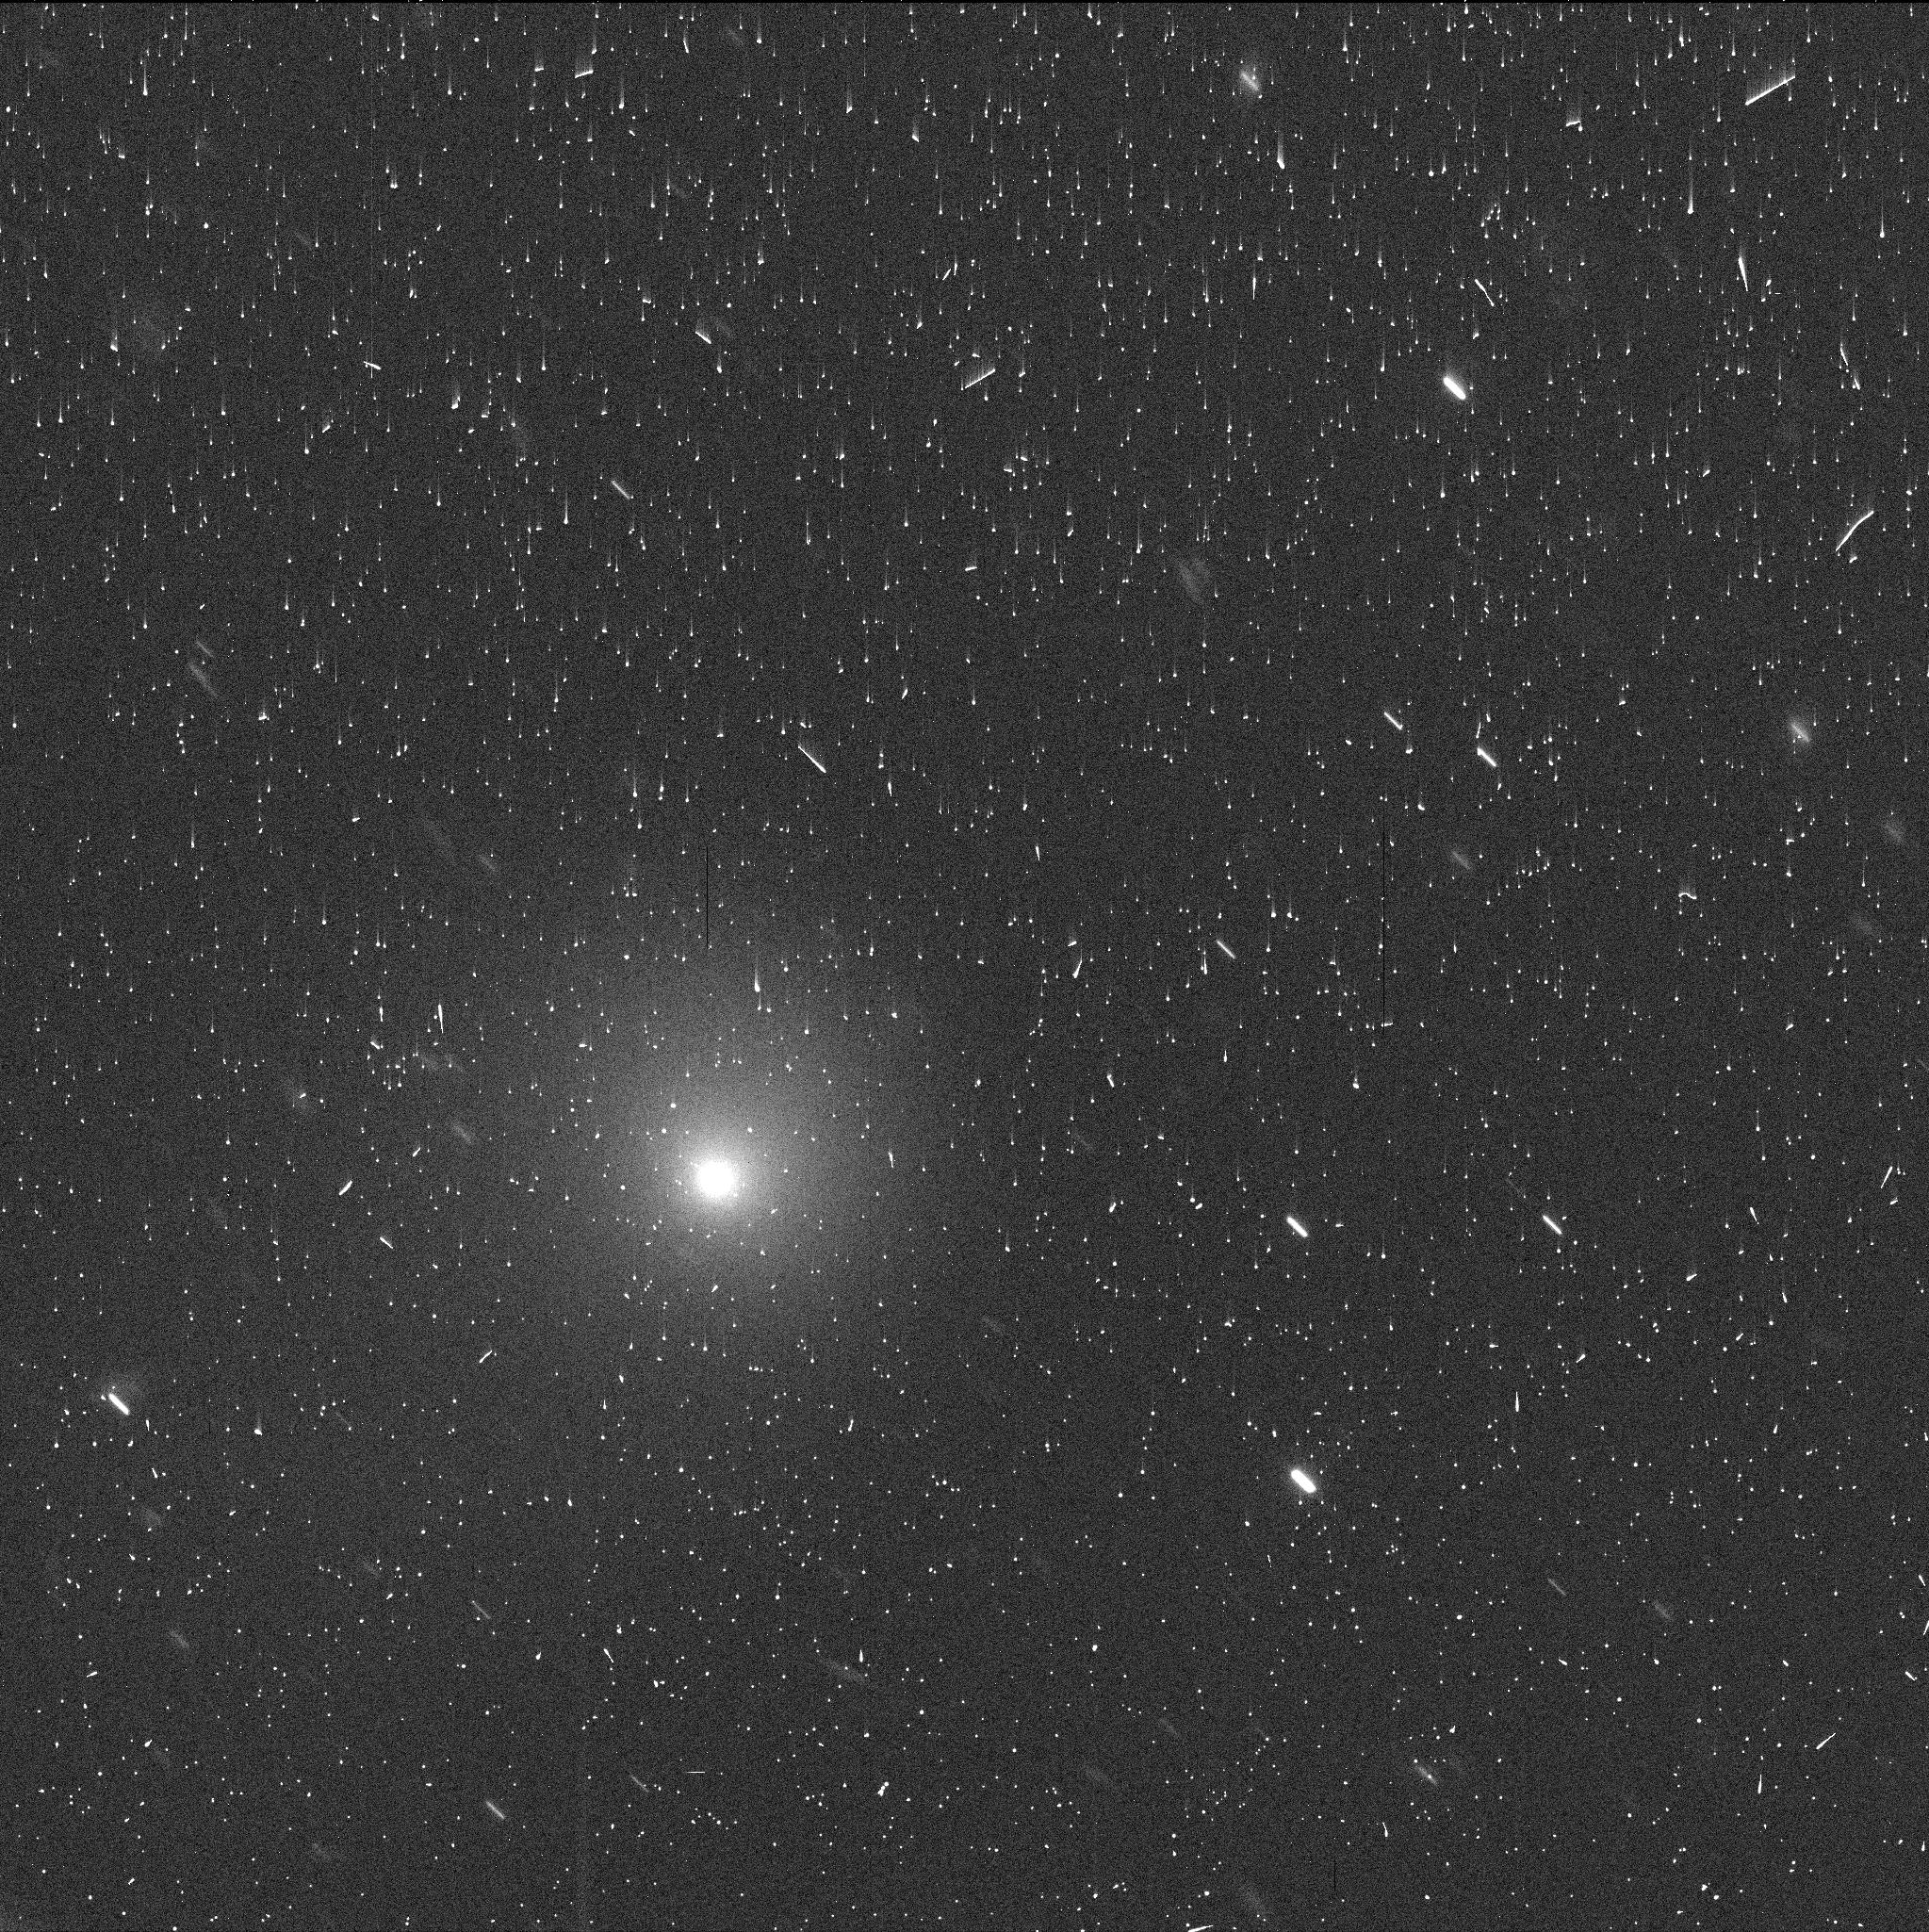
Target: C2017K2-V2
Instrument: WFC3/UVIS
Filter: F350LP
Exposure: 4 min
Observation ID: ie0002irq

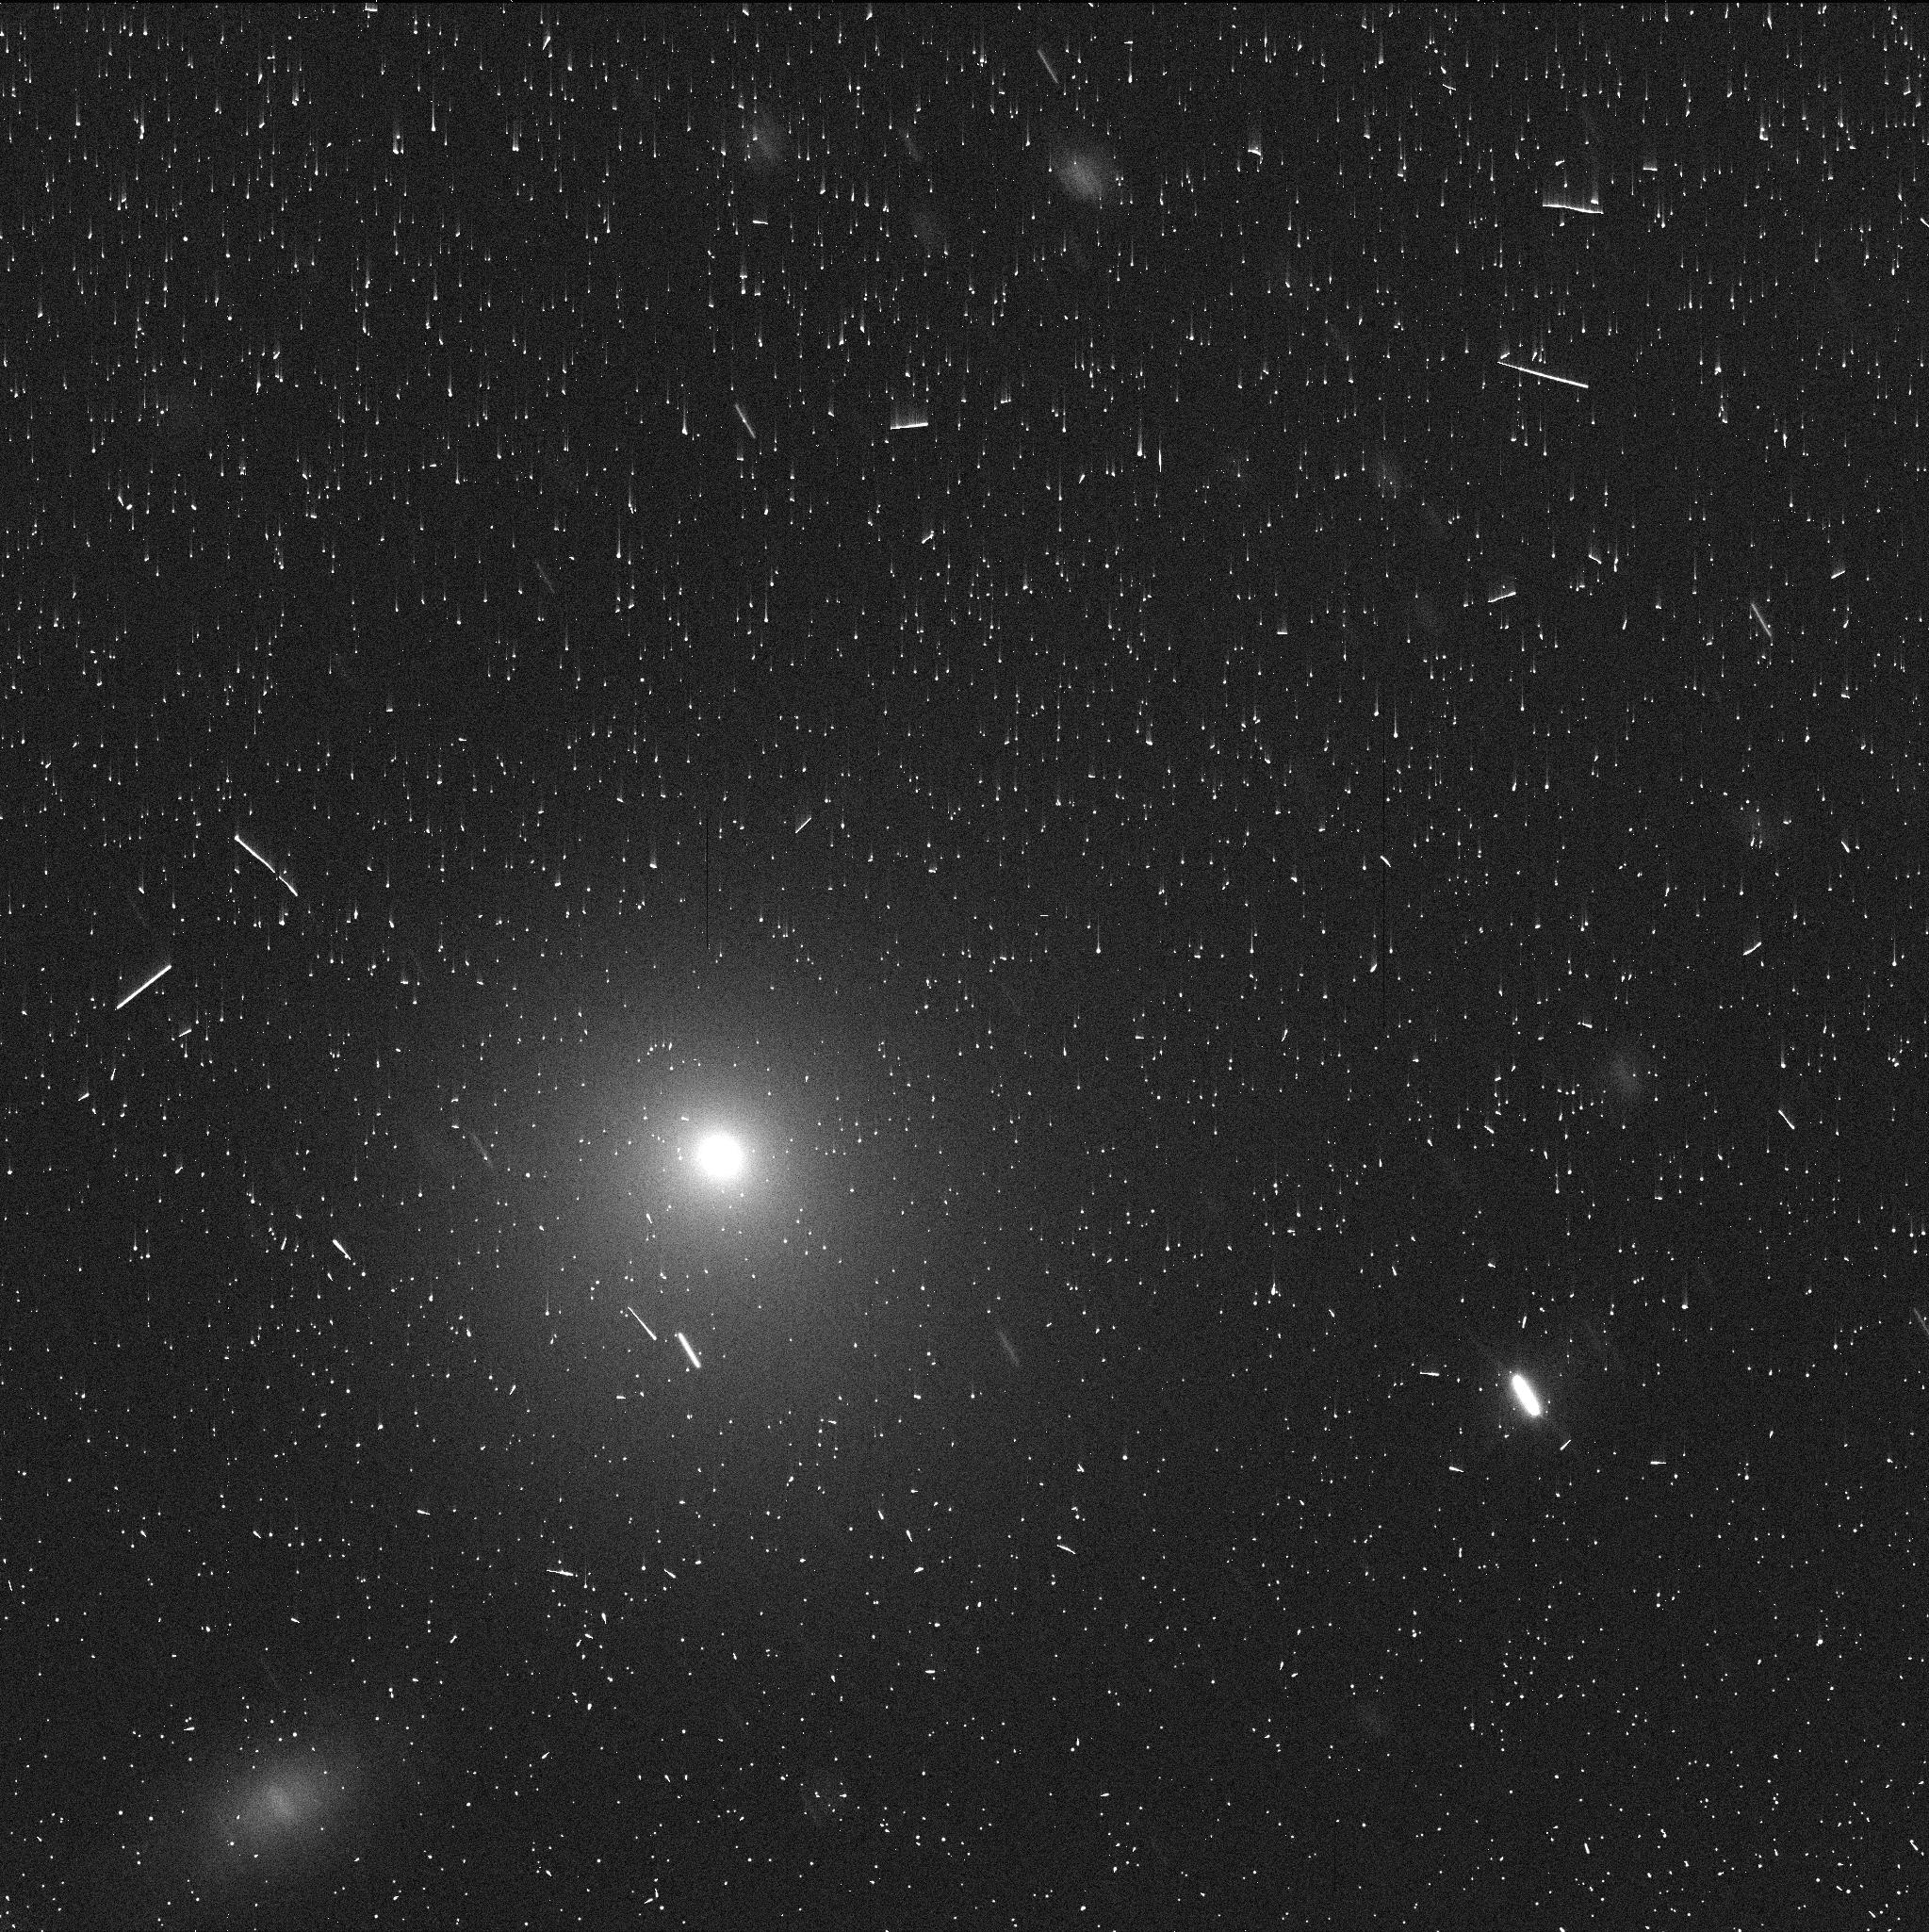
Target: C2017K2-V4
Instrument: WFC3/UVIS
Filter: F350LP
Exposure: 4 min
Observation ID: ie0004x3q

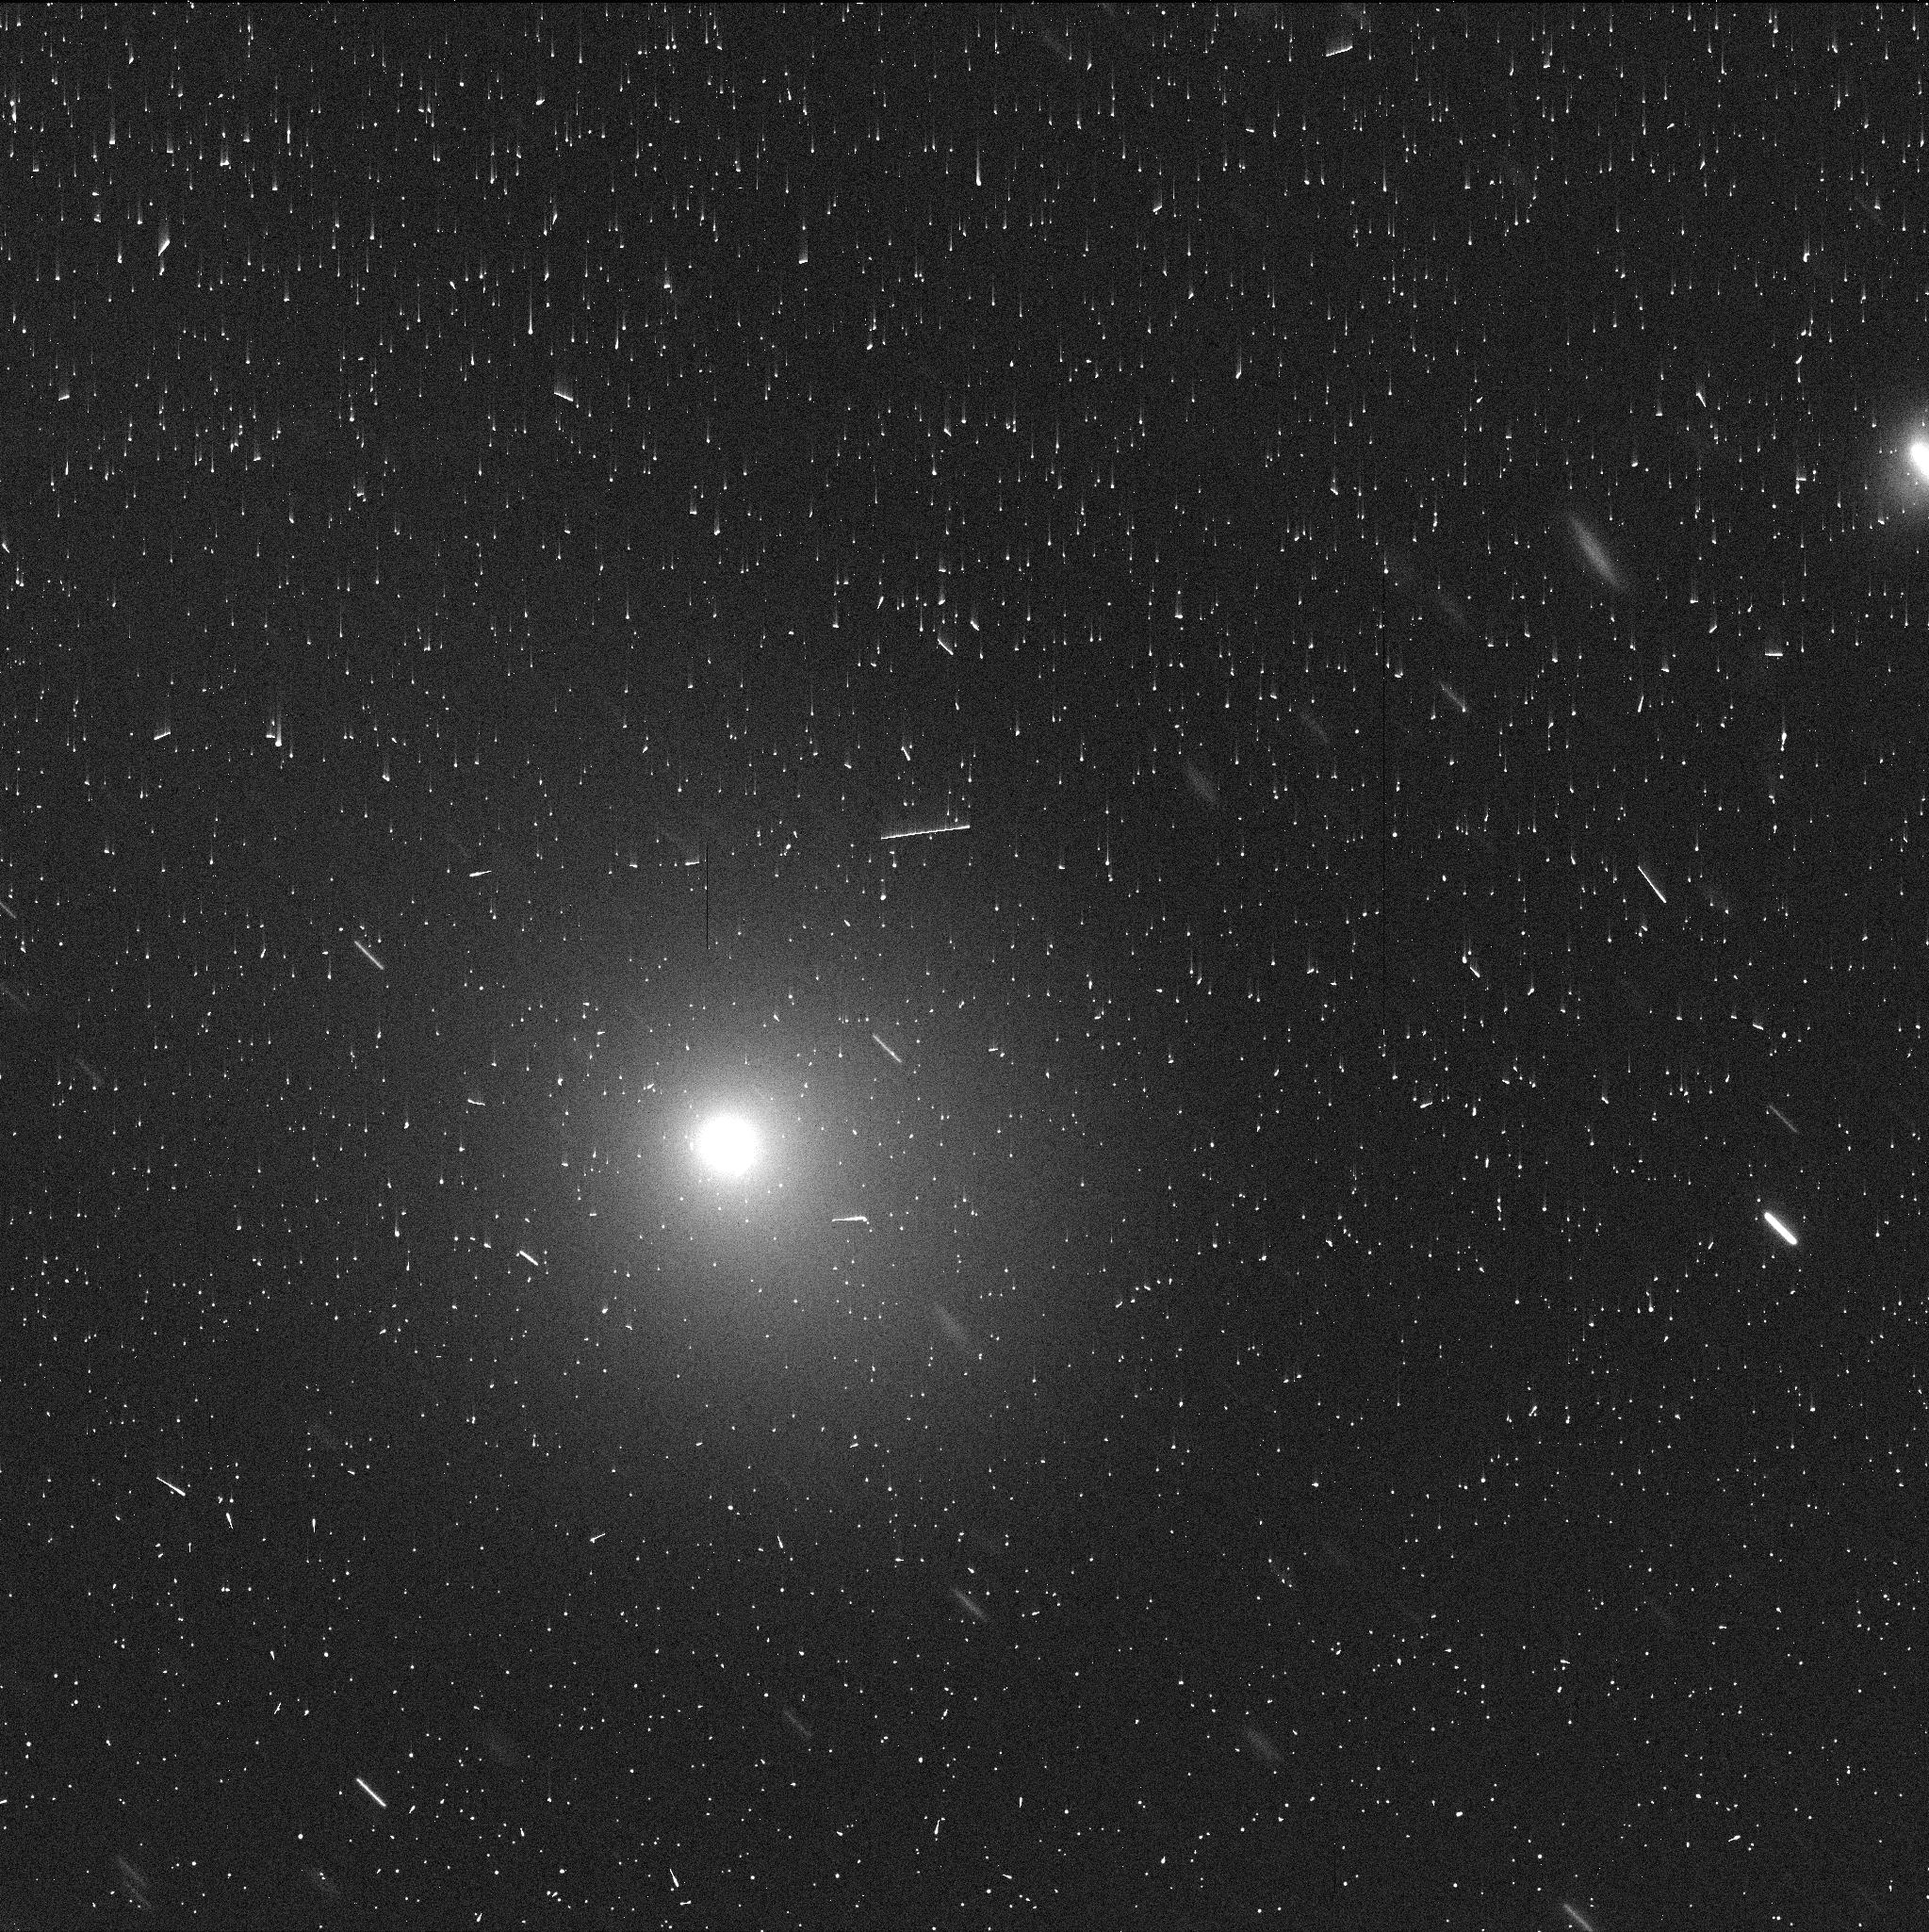
Target: C2017K2-V5
Instrument: WFC3/UVIS
Filter: F350LP
Exposure: 4 min
Observation ID: ie0005hsq

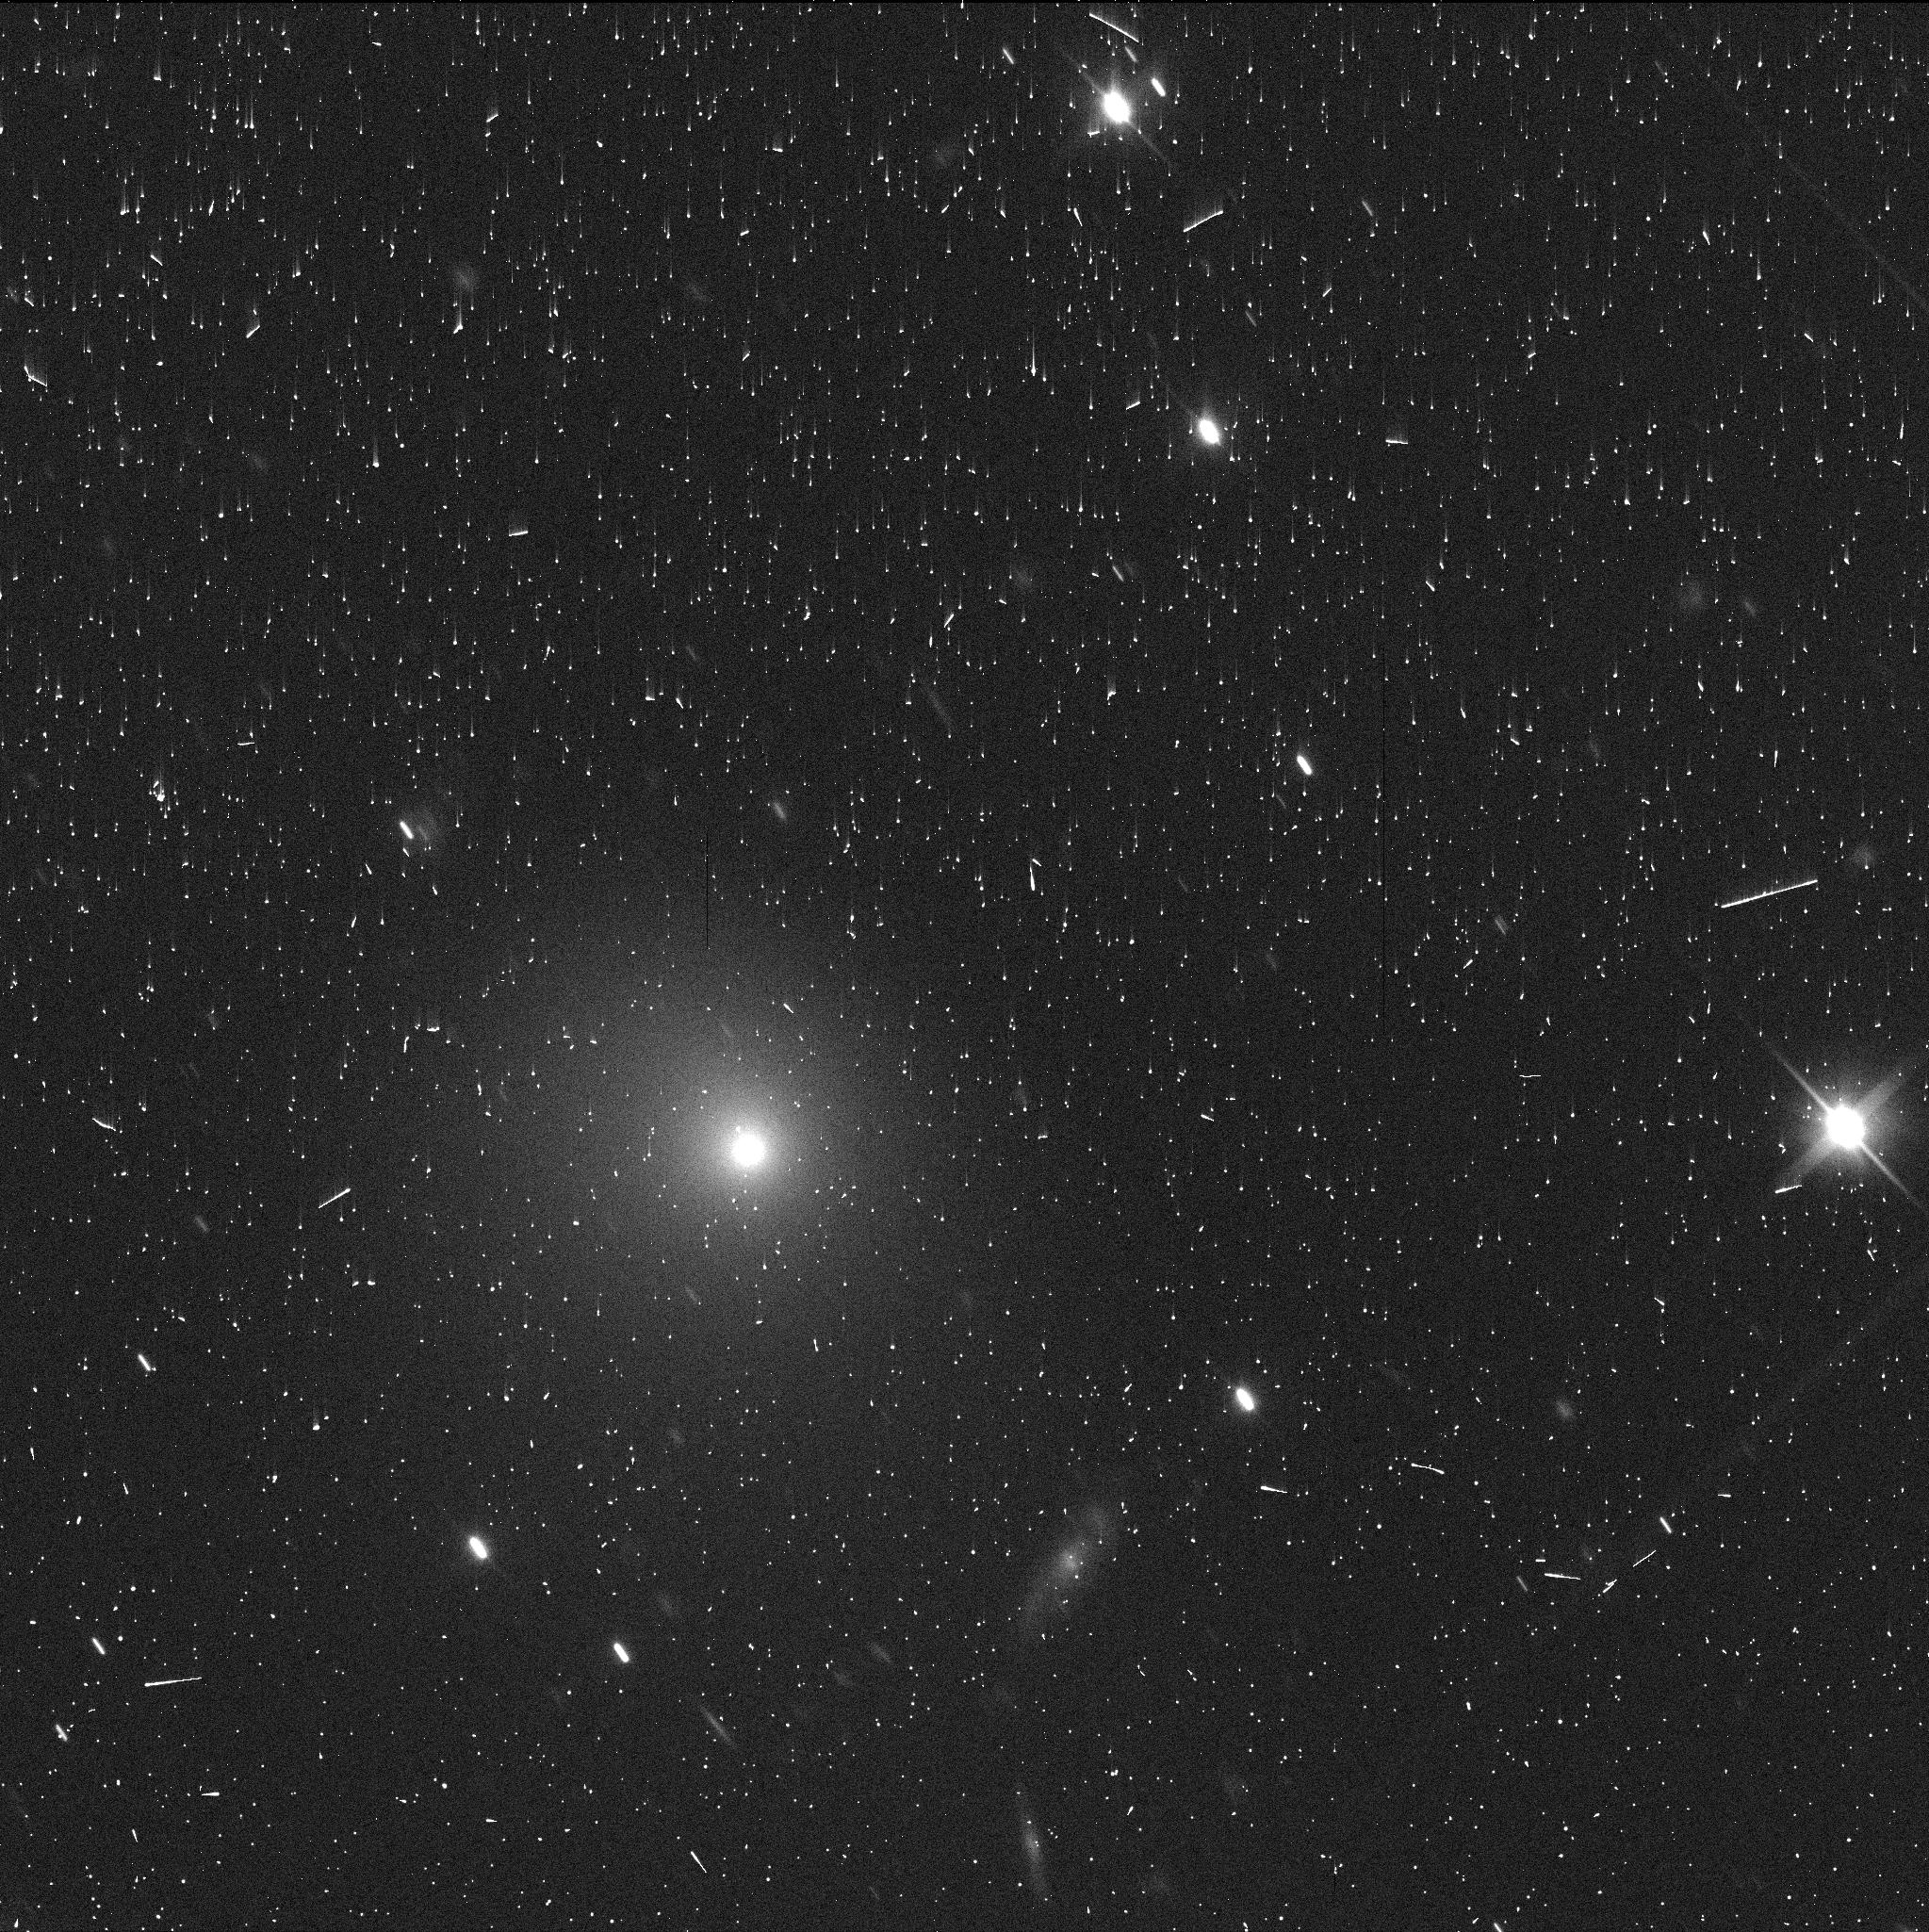
Target: C2017K2-V3
Instrument: WFC3/UVIS
Filter: F350LP
Exposure: 4 min
Observation ID: ie0003d5q

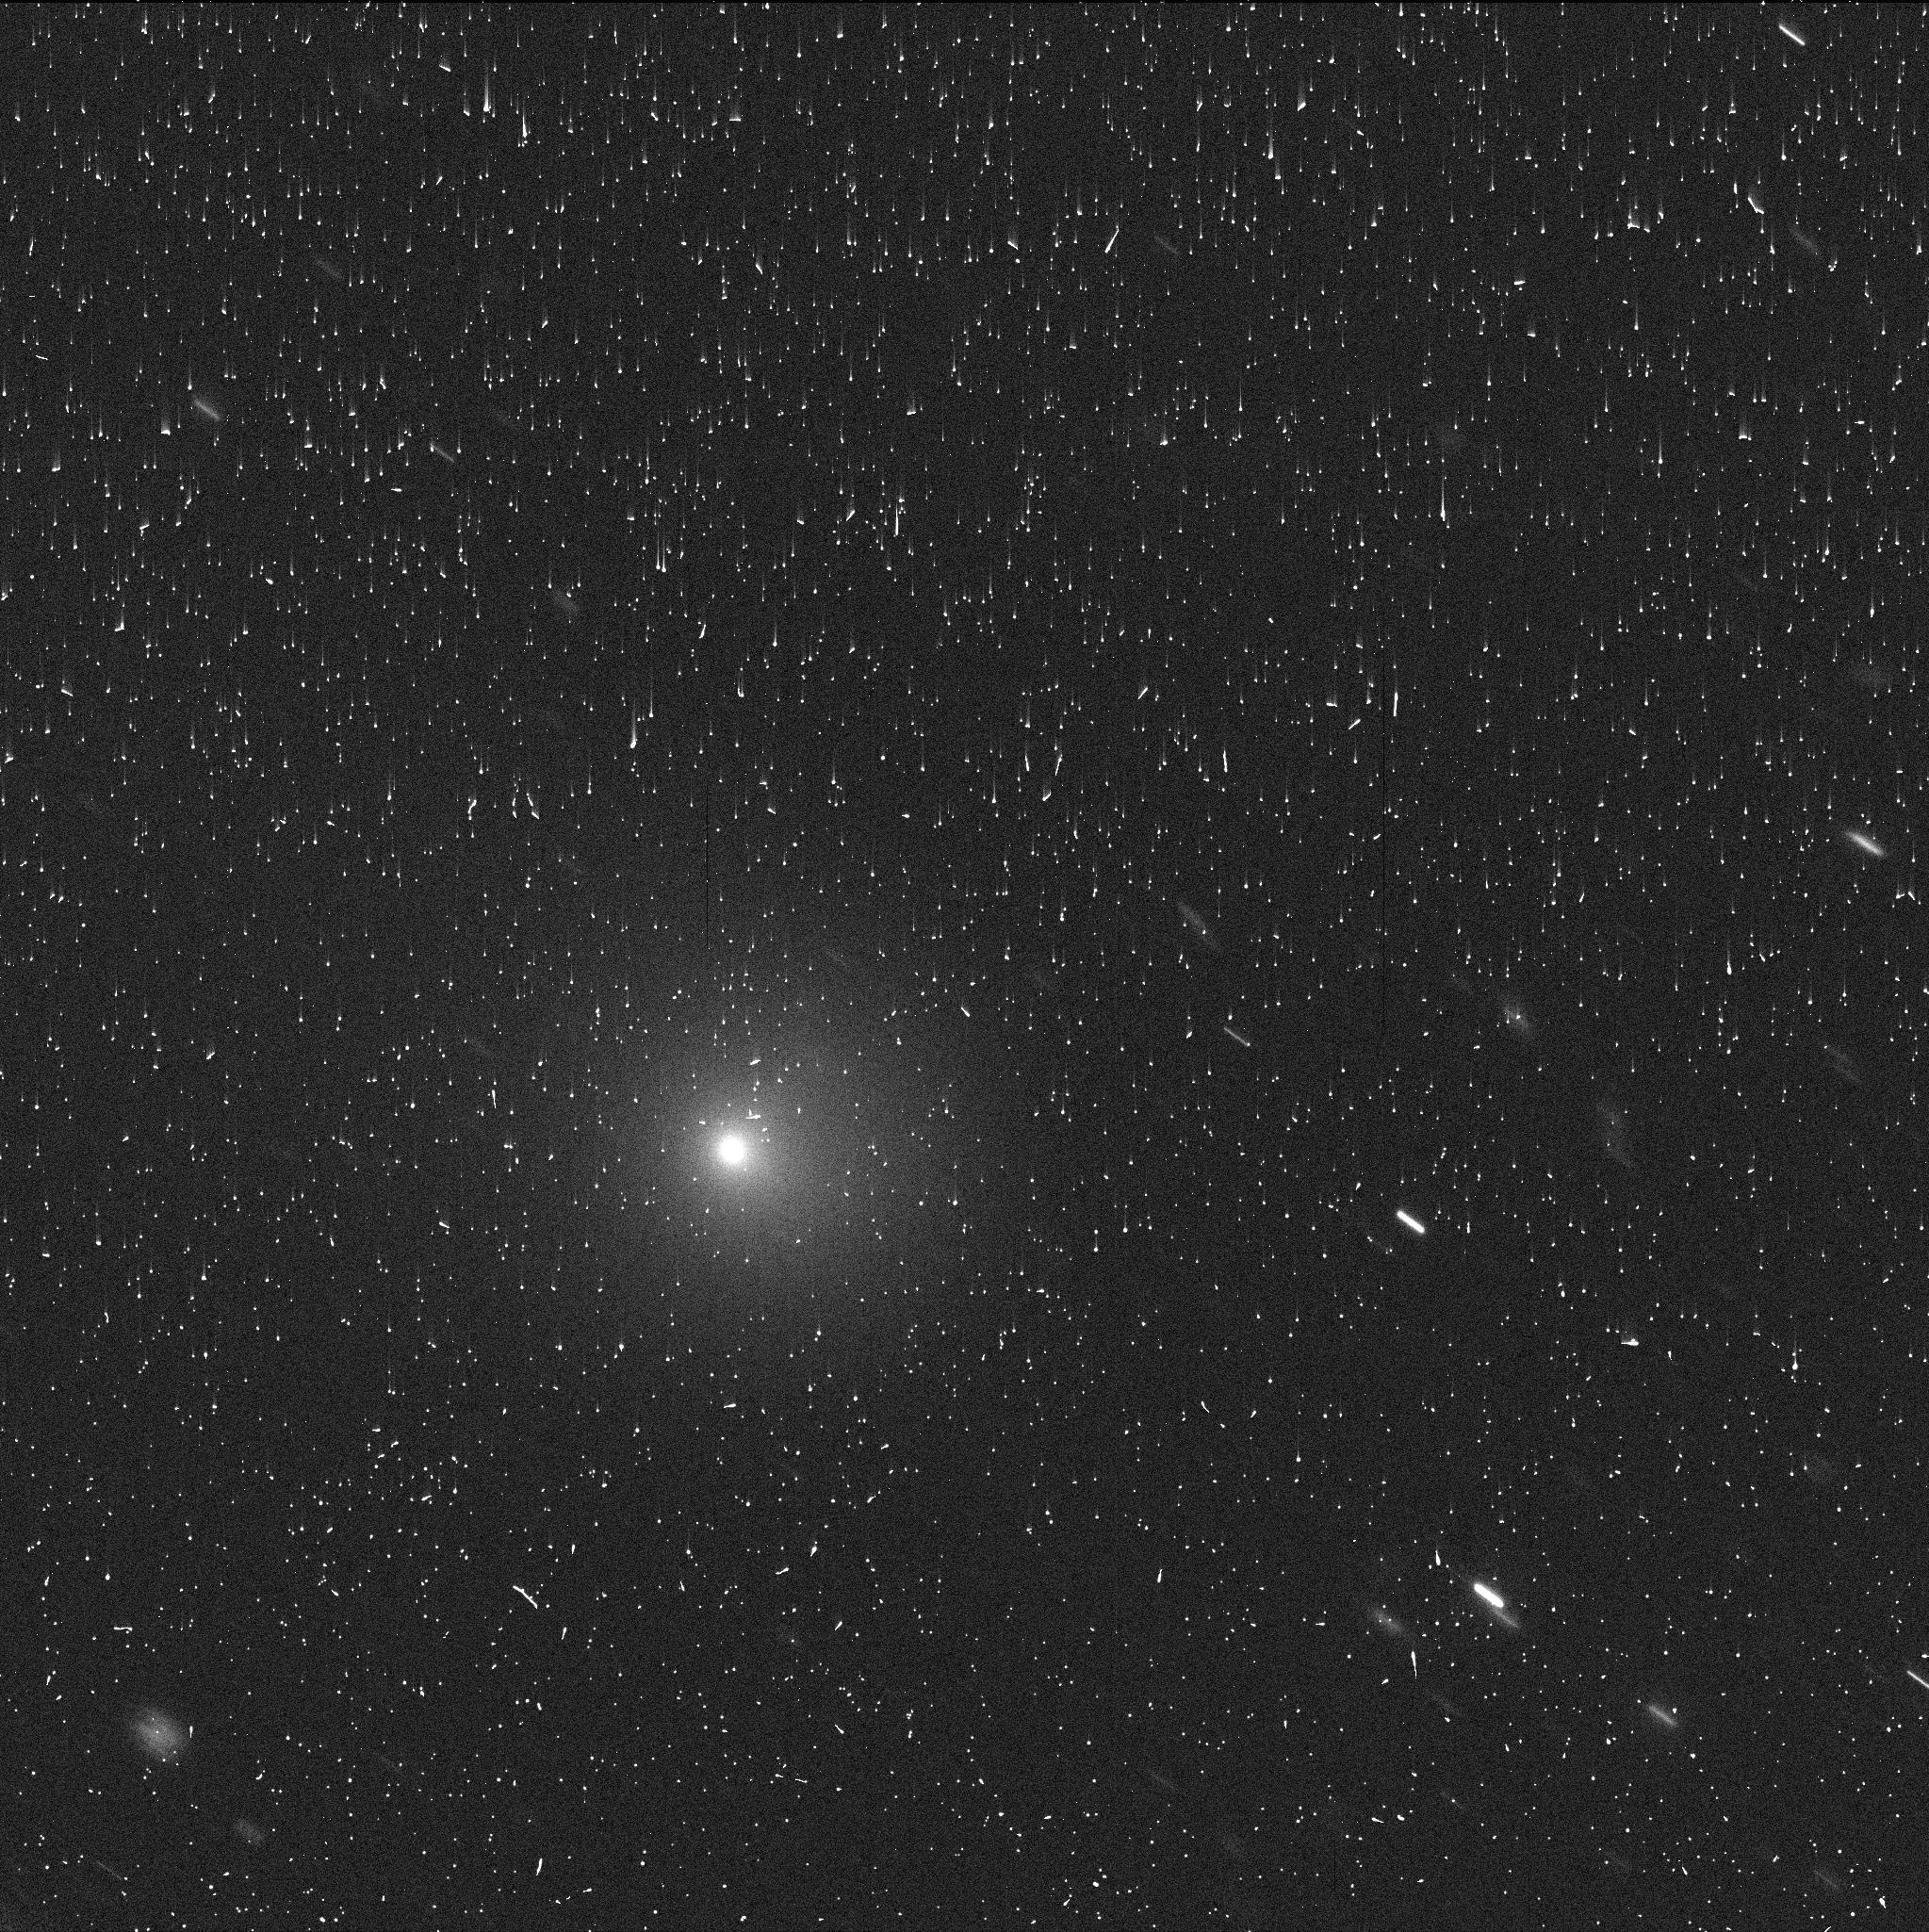
Target: C2017K2
Instrument: WFC3/UVIS
Filter: F350LP
Exposure: 4 min
Observation ID: ie0001teq

Distant Comet C/2017 K2 (PI: Jewitt, David)

Extraordinary long-period comet C/2017 K2 offers our best opportunity to study the rise of activity in a body entering the solar system from Oort cloud distances. Active initially at 26 AU, the comet is now near 12 AU and about to cross the critical distance for the onset of crystallization in amorphous ice. It is far too cold for any aspect of the activity to be driven by normal sublimation processes in the presumed dominant volatile, water ice. We seek HST observations 1) to measure the 3D morphology of the coma and to search for jet activity associated with crystallization 2) to photometrically isolate the nucleus from its massive coma background and so to estimate its size and 3) to contribute to a unique record of cometary development from the largest distances. Already bright beyond Saturn, K2 will cross both the crystallization zone (10 AU) and the water ice sublimation zone (5 AU) on its way to perihelion at 1.8 AU in late 2022. It is predicted to exceed naked-eye visibility and will be suited to increasingly intense astronomical study using the full range of techniques and wavelengths. It offers a unique opportunity to understand the degree to which comets evolve even before entry into the terrestrial planet region where they are more normally studied.